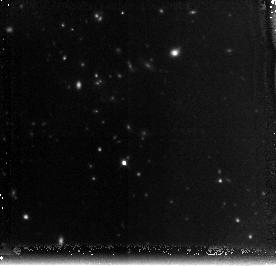
Target: DADDIF-GAL-CLUS
Instrument: NICMOS/NIC3
Filter: F160W
Exposure: 2.1 h
Observation ID: n9yp02010

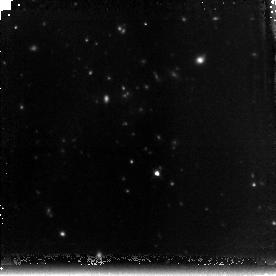
Target: DADDIF-GAL-CLUS
Instrument: NICMOS/NIC3
Filter: F160W
Exposure: 2.8 h
Observation ID: n9yp01010

A Spitzer/X-ray candidate cluster at z>2: NICMOS imaging (PI: Daddi, Emanuele)

We propose deep H-band imaging with NICMOS of a remarkable z>2 cluster of galaxy candidate. Over a 1000 arcmin^2 field imaged with Spitzer's IRAC and MIPS we have discovered a compact (<30'' diameter) concentration of extremely red galaxies with a factor of >40 overdensity over the adjacent field. Among these galaxies for which we can derive meaningful photometric redshifts, 17 are consistent with zphot=2-2.5, making very likely that the concentrationis is a real cluster at such high redshift. This is further supported by a 3.5 sigma detection of extended X-Ray emission on Newton-XMM data, by a likely color-magnitude sequence of red galaxies, and by the presence of a giant galaxy consistent with a BCG at the cluster redshift. While spectroscopic confirmation of the cluster might result prohibitive with current facilities, HST high resolution imaging will allow us to gain crucial information for the study and scientific exploitation of this hot gas hosting, record high-z cluster of galaxies. The HST high resolution observations will allow us to unveil the rest frame optical morphologies of the galaxies and confirm the presence of ellipticals in the structure, detect and characterize the color-magnitude relation, measure their effective radii and construct their Kormendy relation for the passively evolving subsample, improve the photometric redshift estimates to confirm the real cluster nature of the structure, estimate stellar masses and check for possible deviations from the local mass-size relation, search for mergers and AGNs, and establish a cluster benchmark for cluster-field comparisons at this highest redshift.